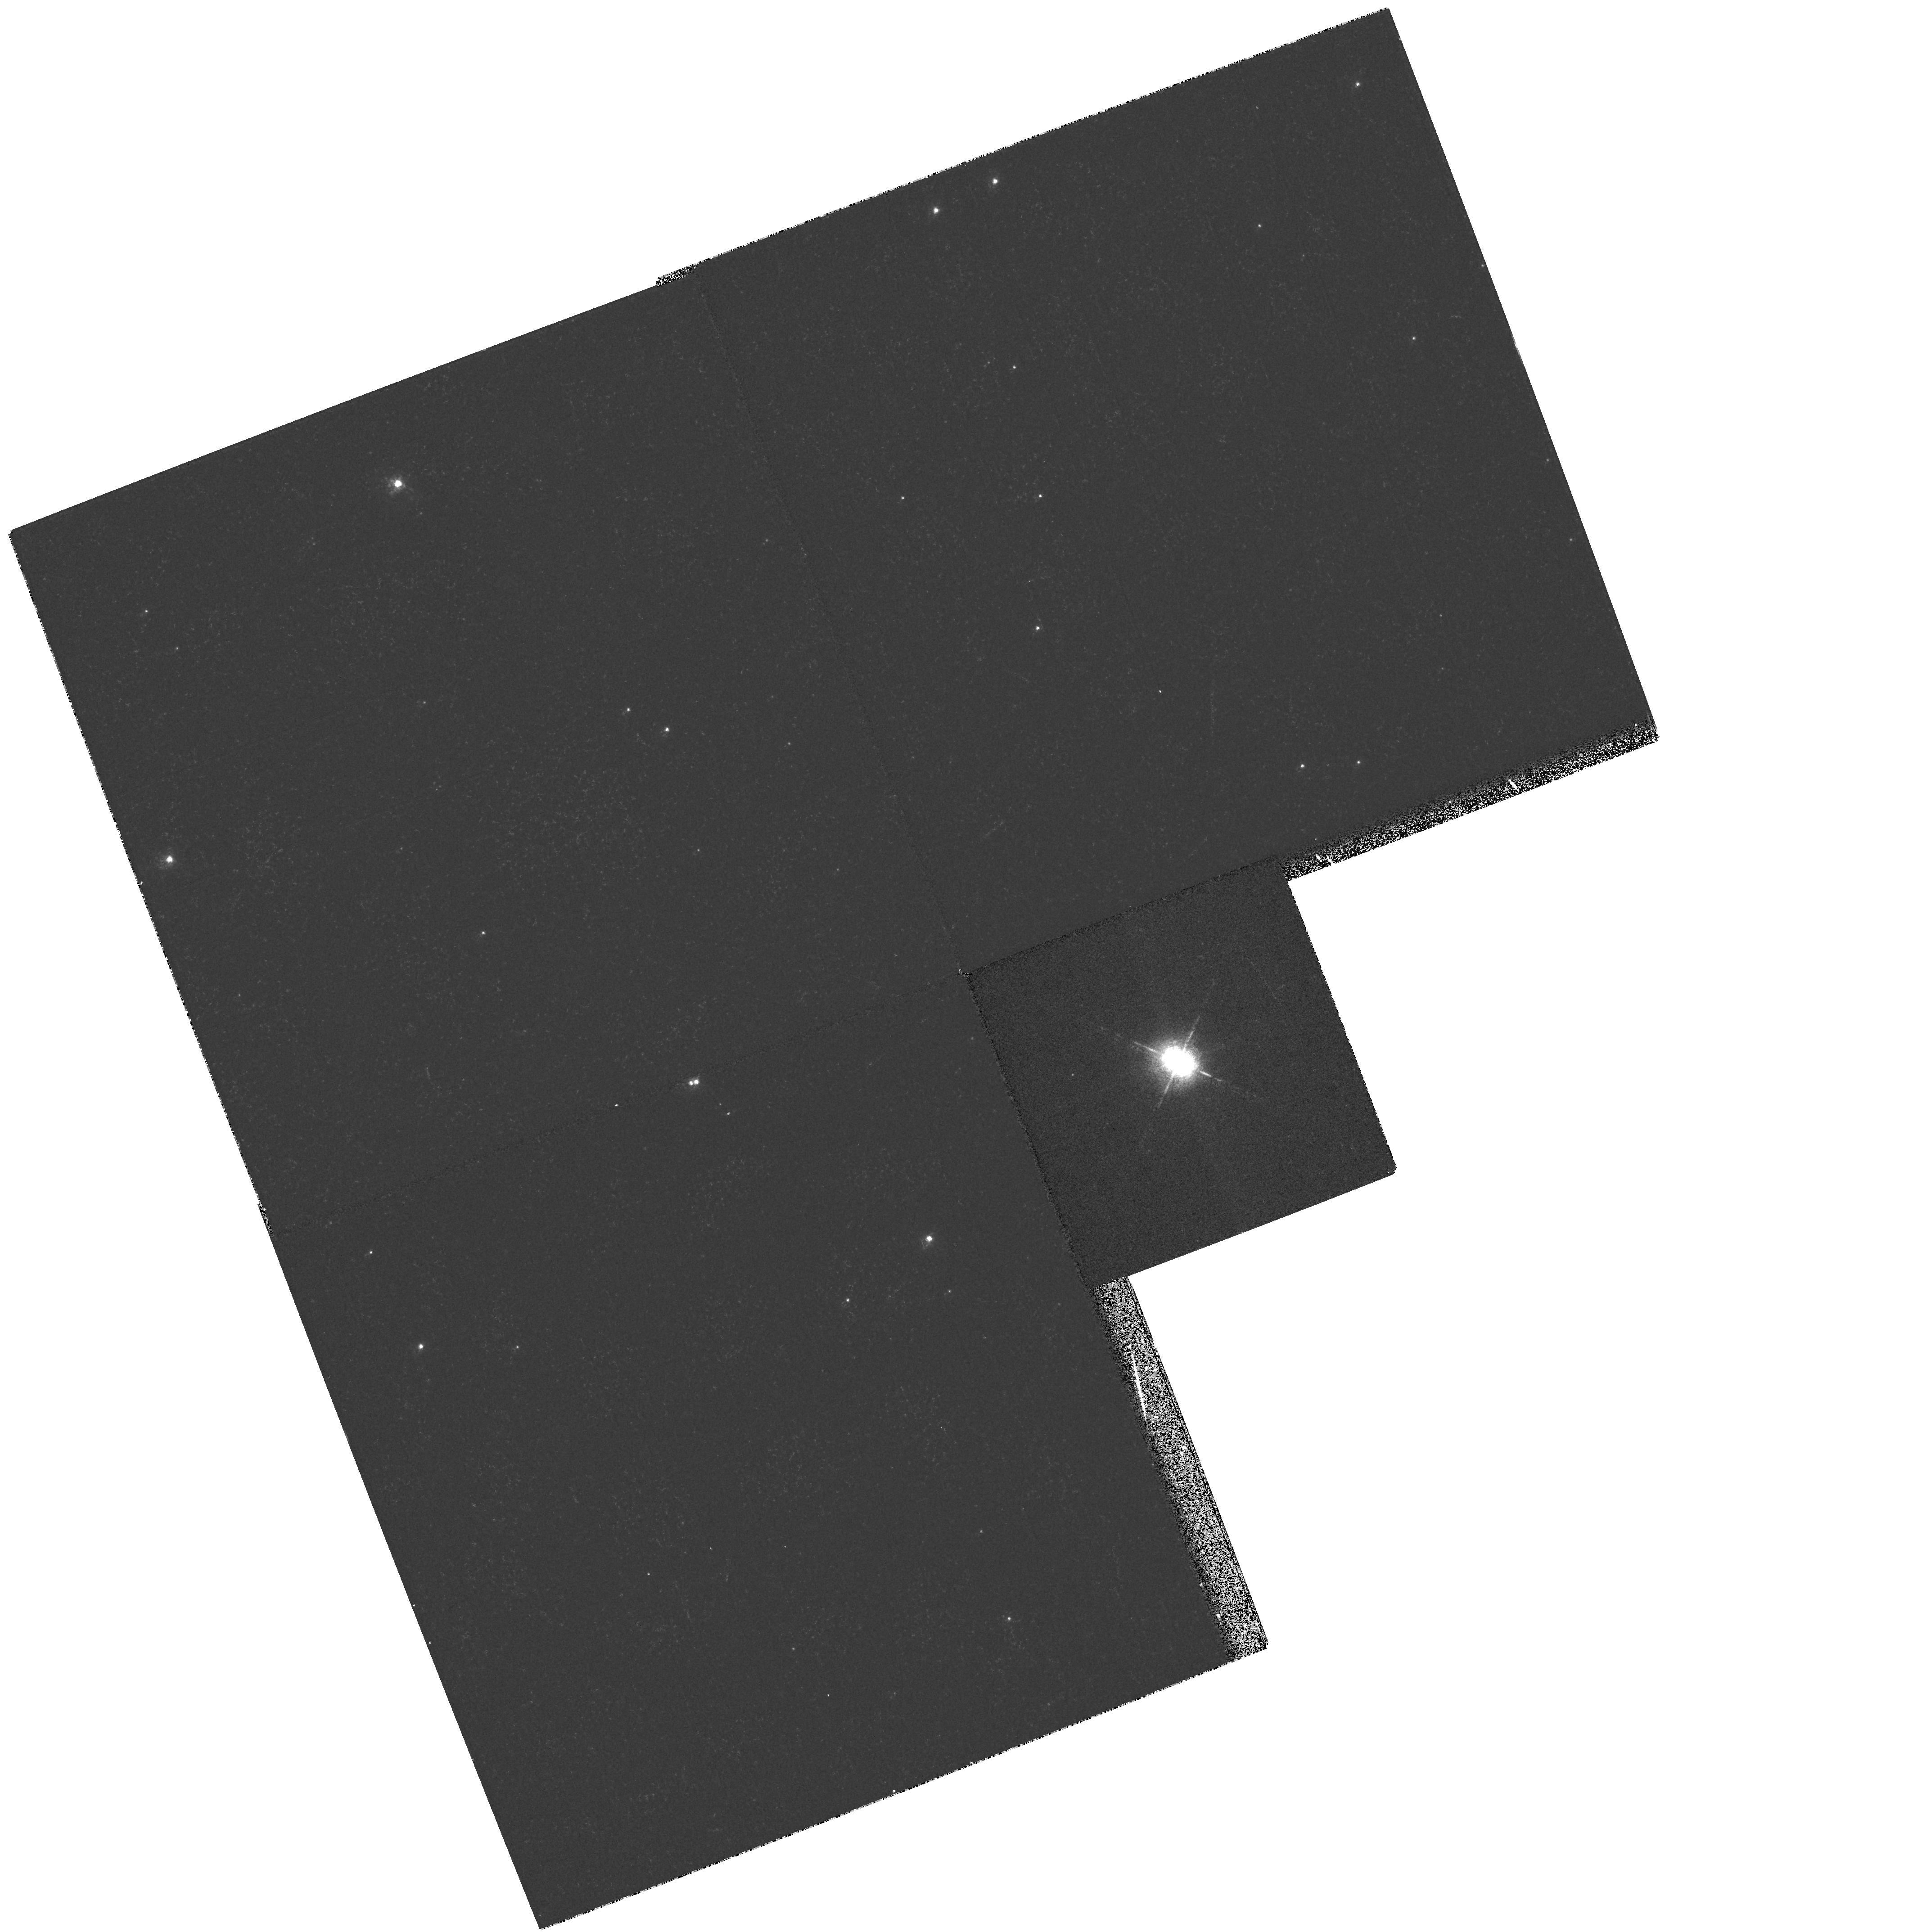
Target: HD169515
Instrument: WFPC2/PC
Filter: F656N
Exposure: 5 min
Observation ID: hst_6492_01_wfpc2_pc_f656n_u3wb01

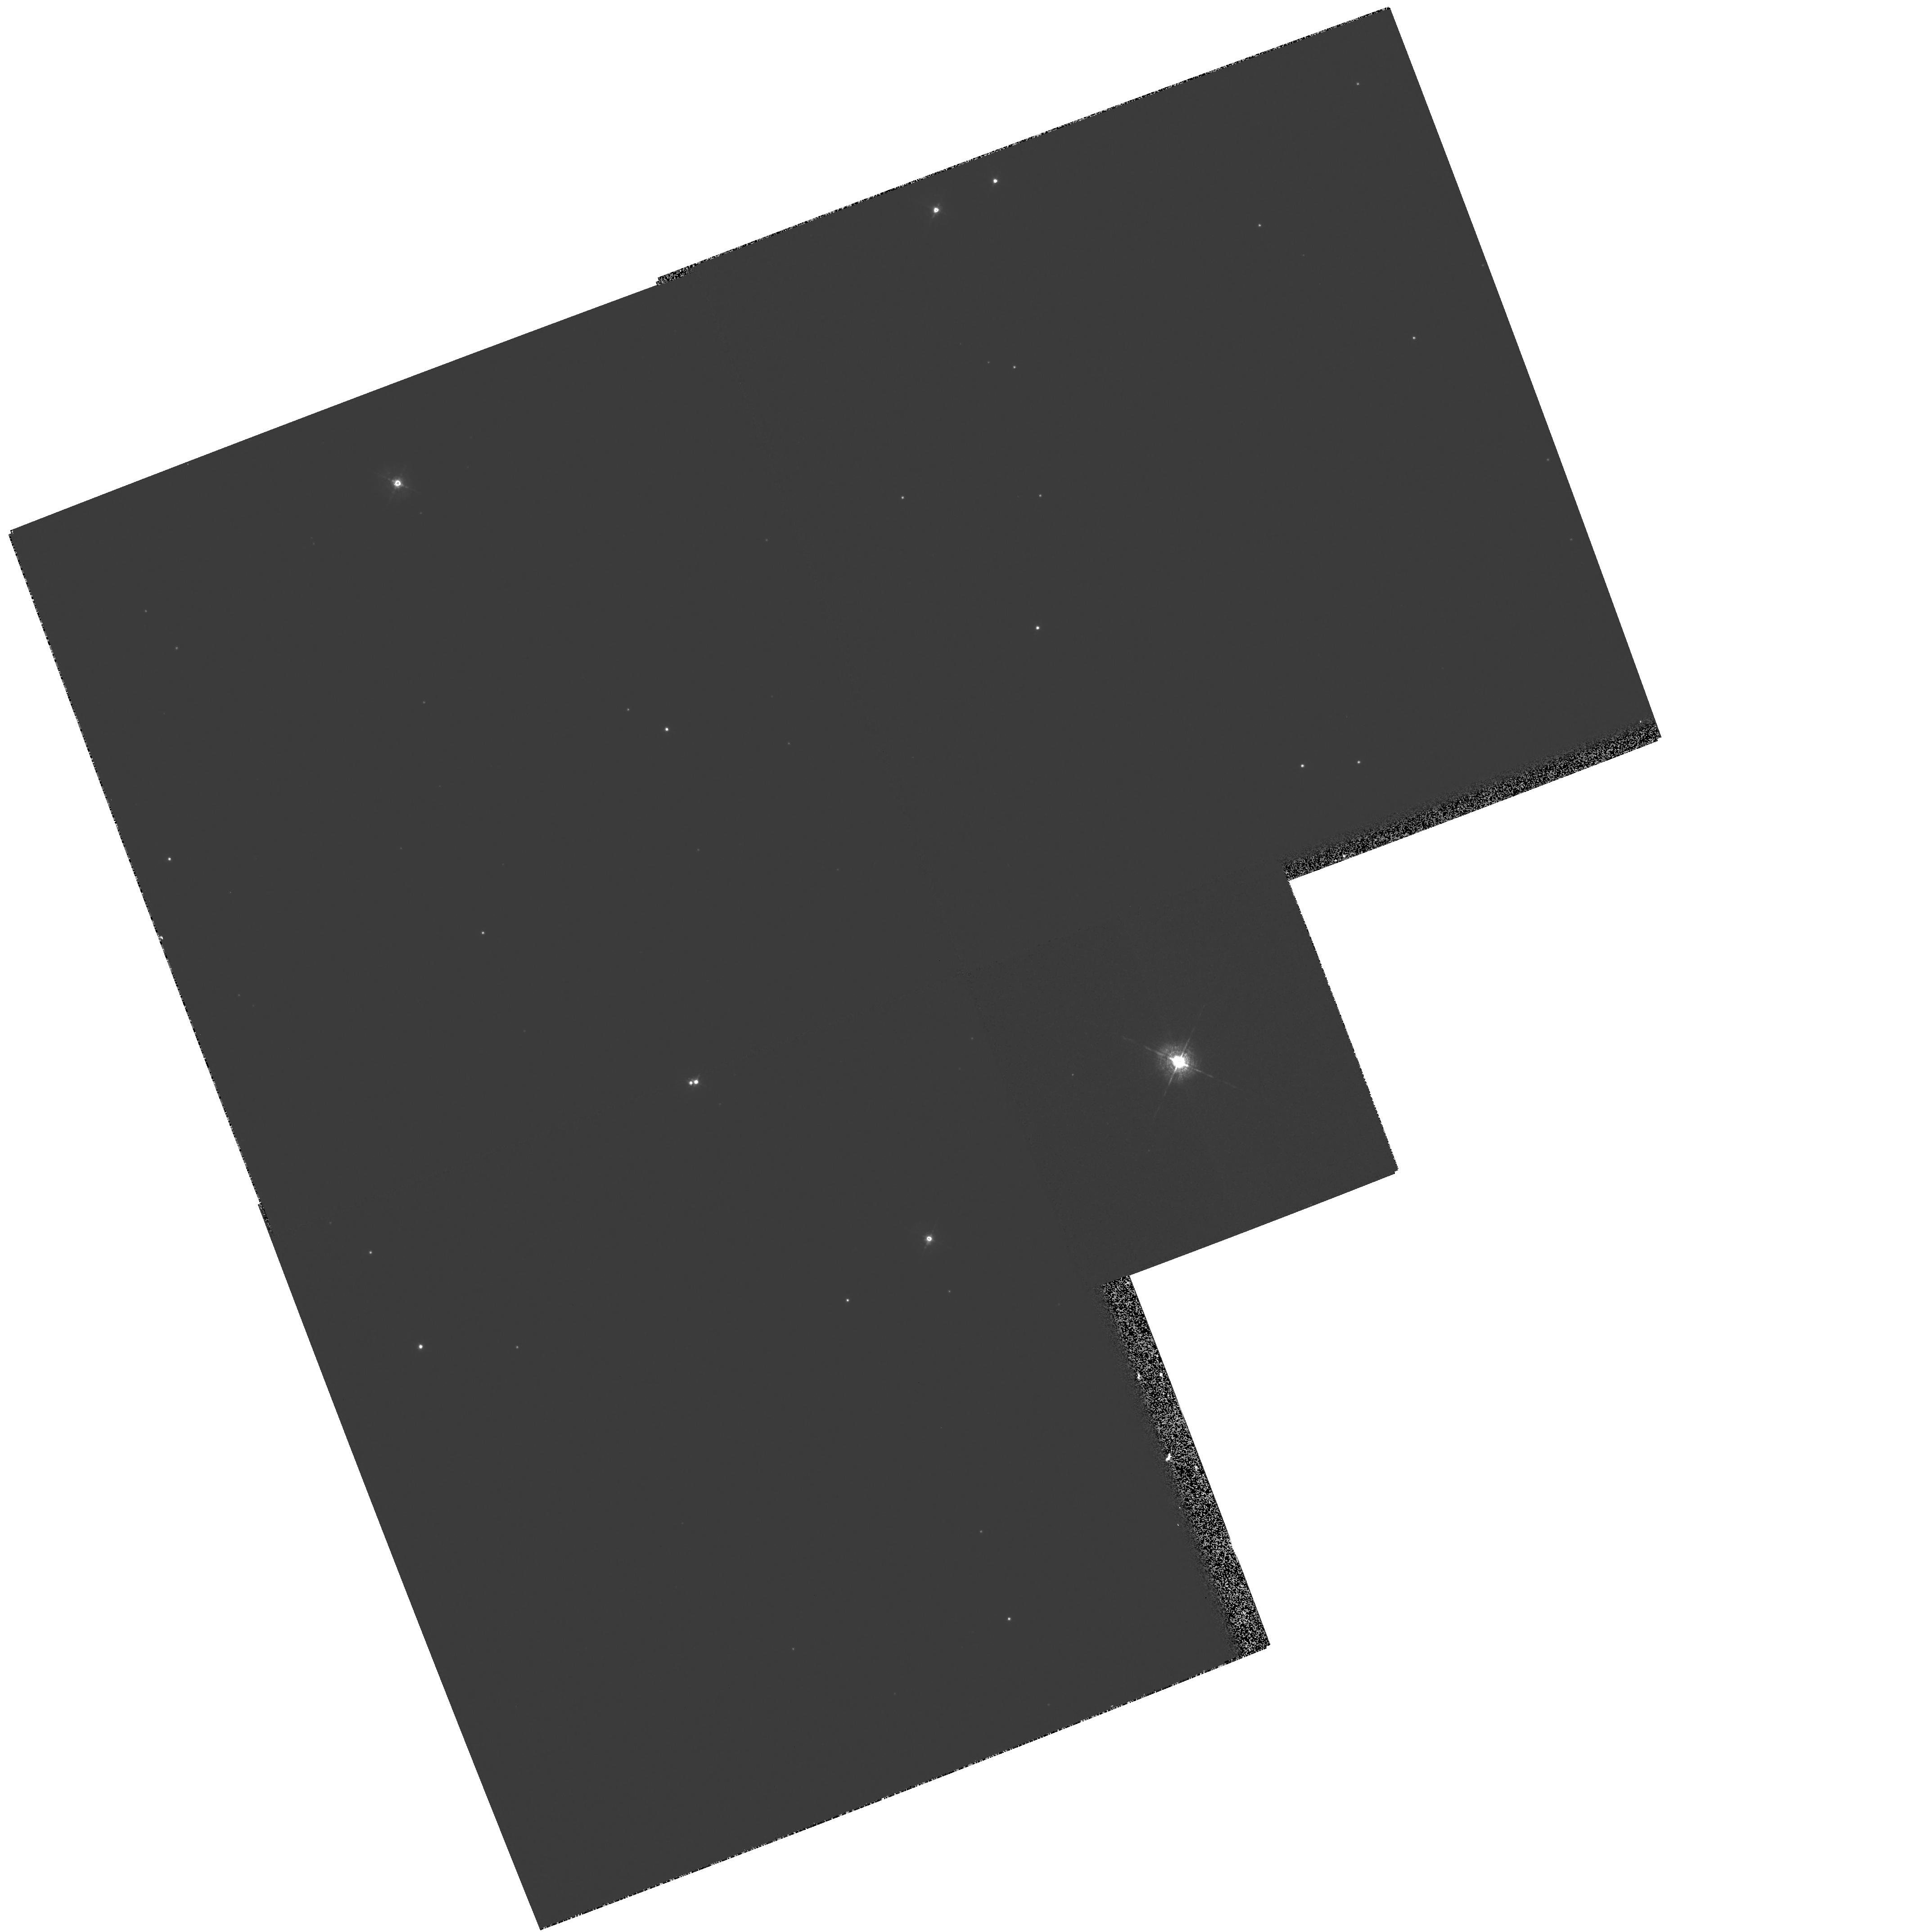
Target: HD169515
Instrument: WFPC2/PC
Filter: F467M
Exposure: 7 min
Observation ID: hst_6492_01_wfpc2_pc_f467m_u3wb01

High Resolution Imaging of the Massive Overcontact Binary RY Scuti (PI: Gehrz, Robert D.)

RY Scuti is a post-main sequence, eclipsing, 'overcontact' binary. The two components are very massive, 49 and 39 M_\odot , with a combined luminosity in excess of 3* 10^6L_\odot . Ground based observations have established that this star is surrounded with a very unusual nebula about 1 arcsecond in extent containing both ionized gas and thermally emitting dust. The Ne abundance in the nebula is well above solar composition, indicating the system is at a critical phase of its evolution. We propose to image the nebulosity around RY Scuti to investigate its morphology and the mass loss process in the system. We will use these images to distinguish between hypothesized mass loss scenarios and to study the interface between the plasma and dust regions of the nebula.